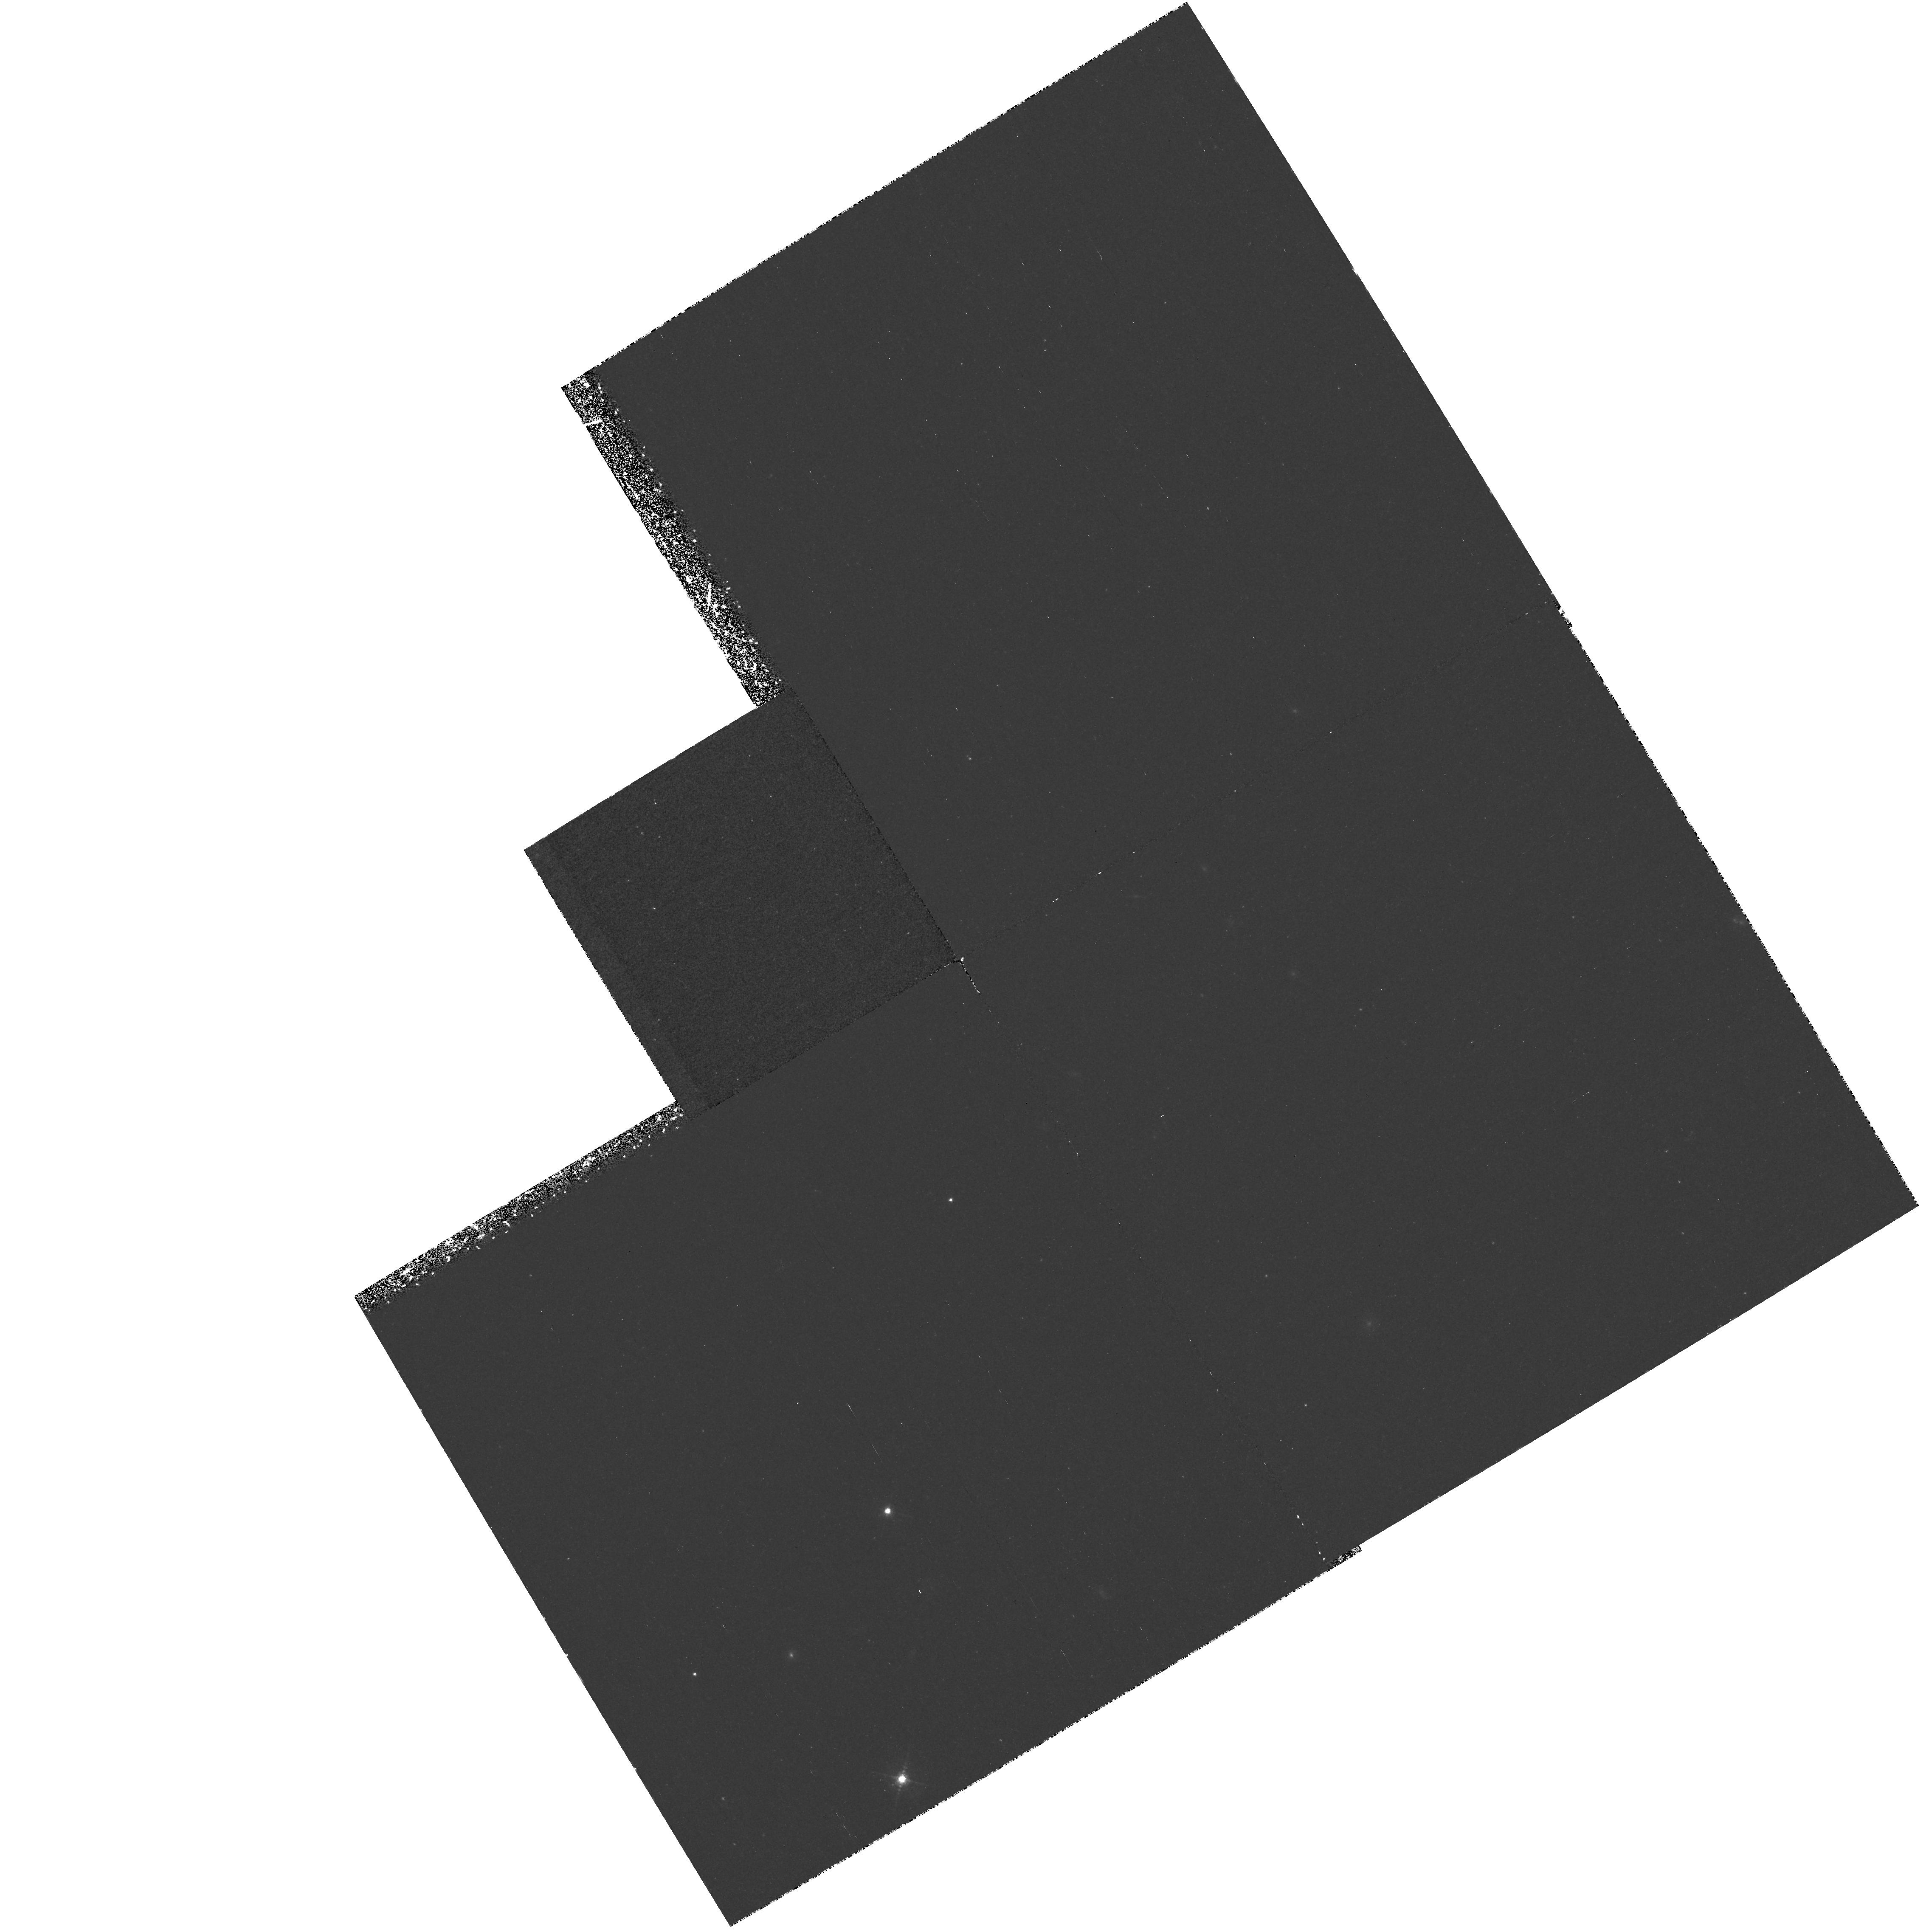
Target: CL0317+1521. Instrument: WFPC2/PC. Filter: F588N. Exposure: 2.2 h. Observation ID: hst_7293_01_wfpc2_pc_f588n_u58j01

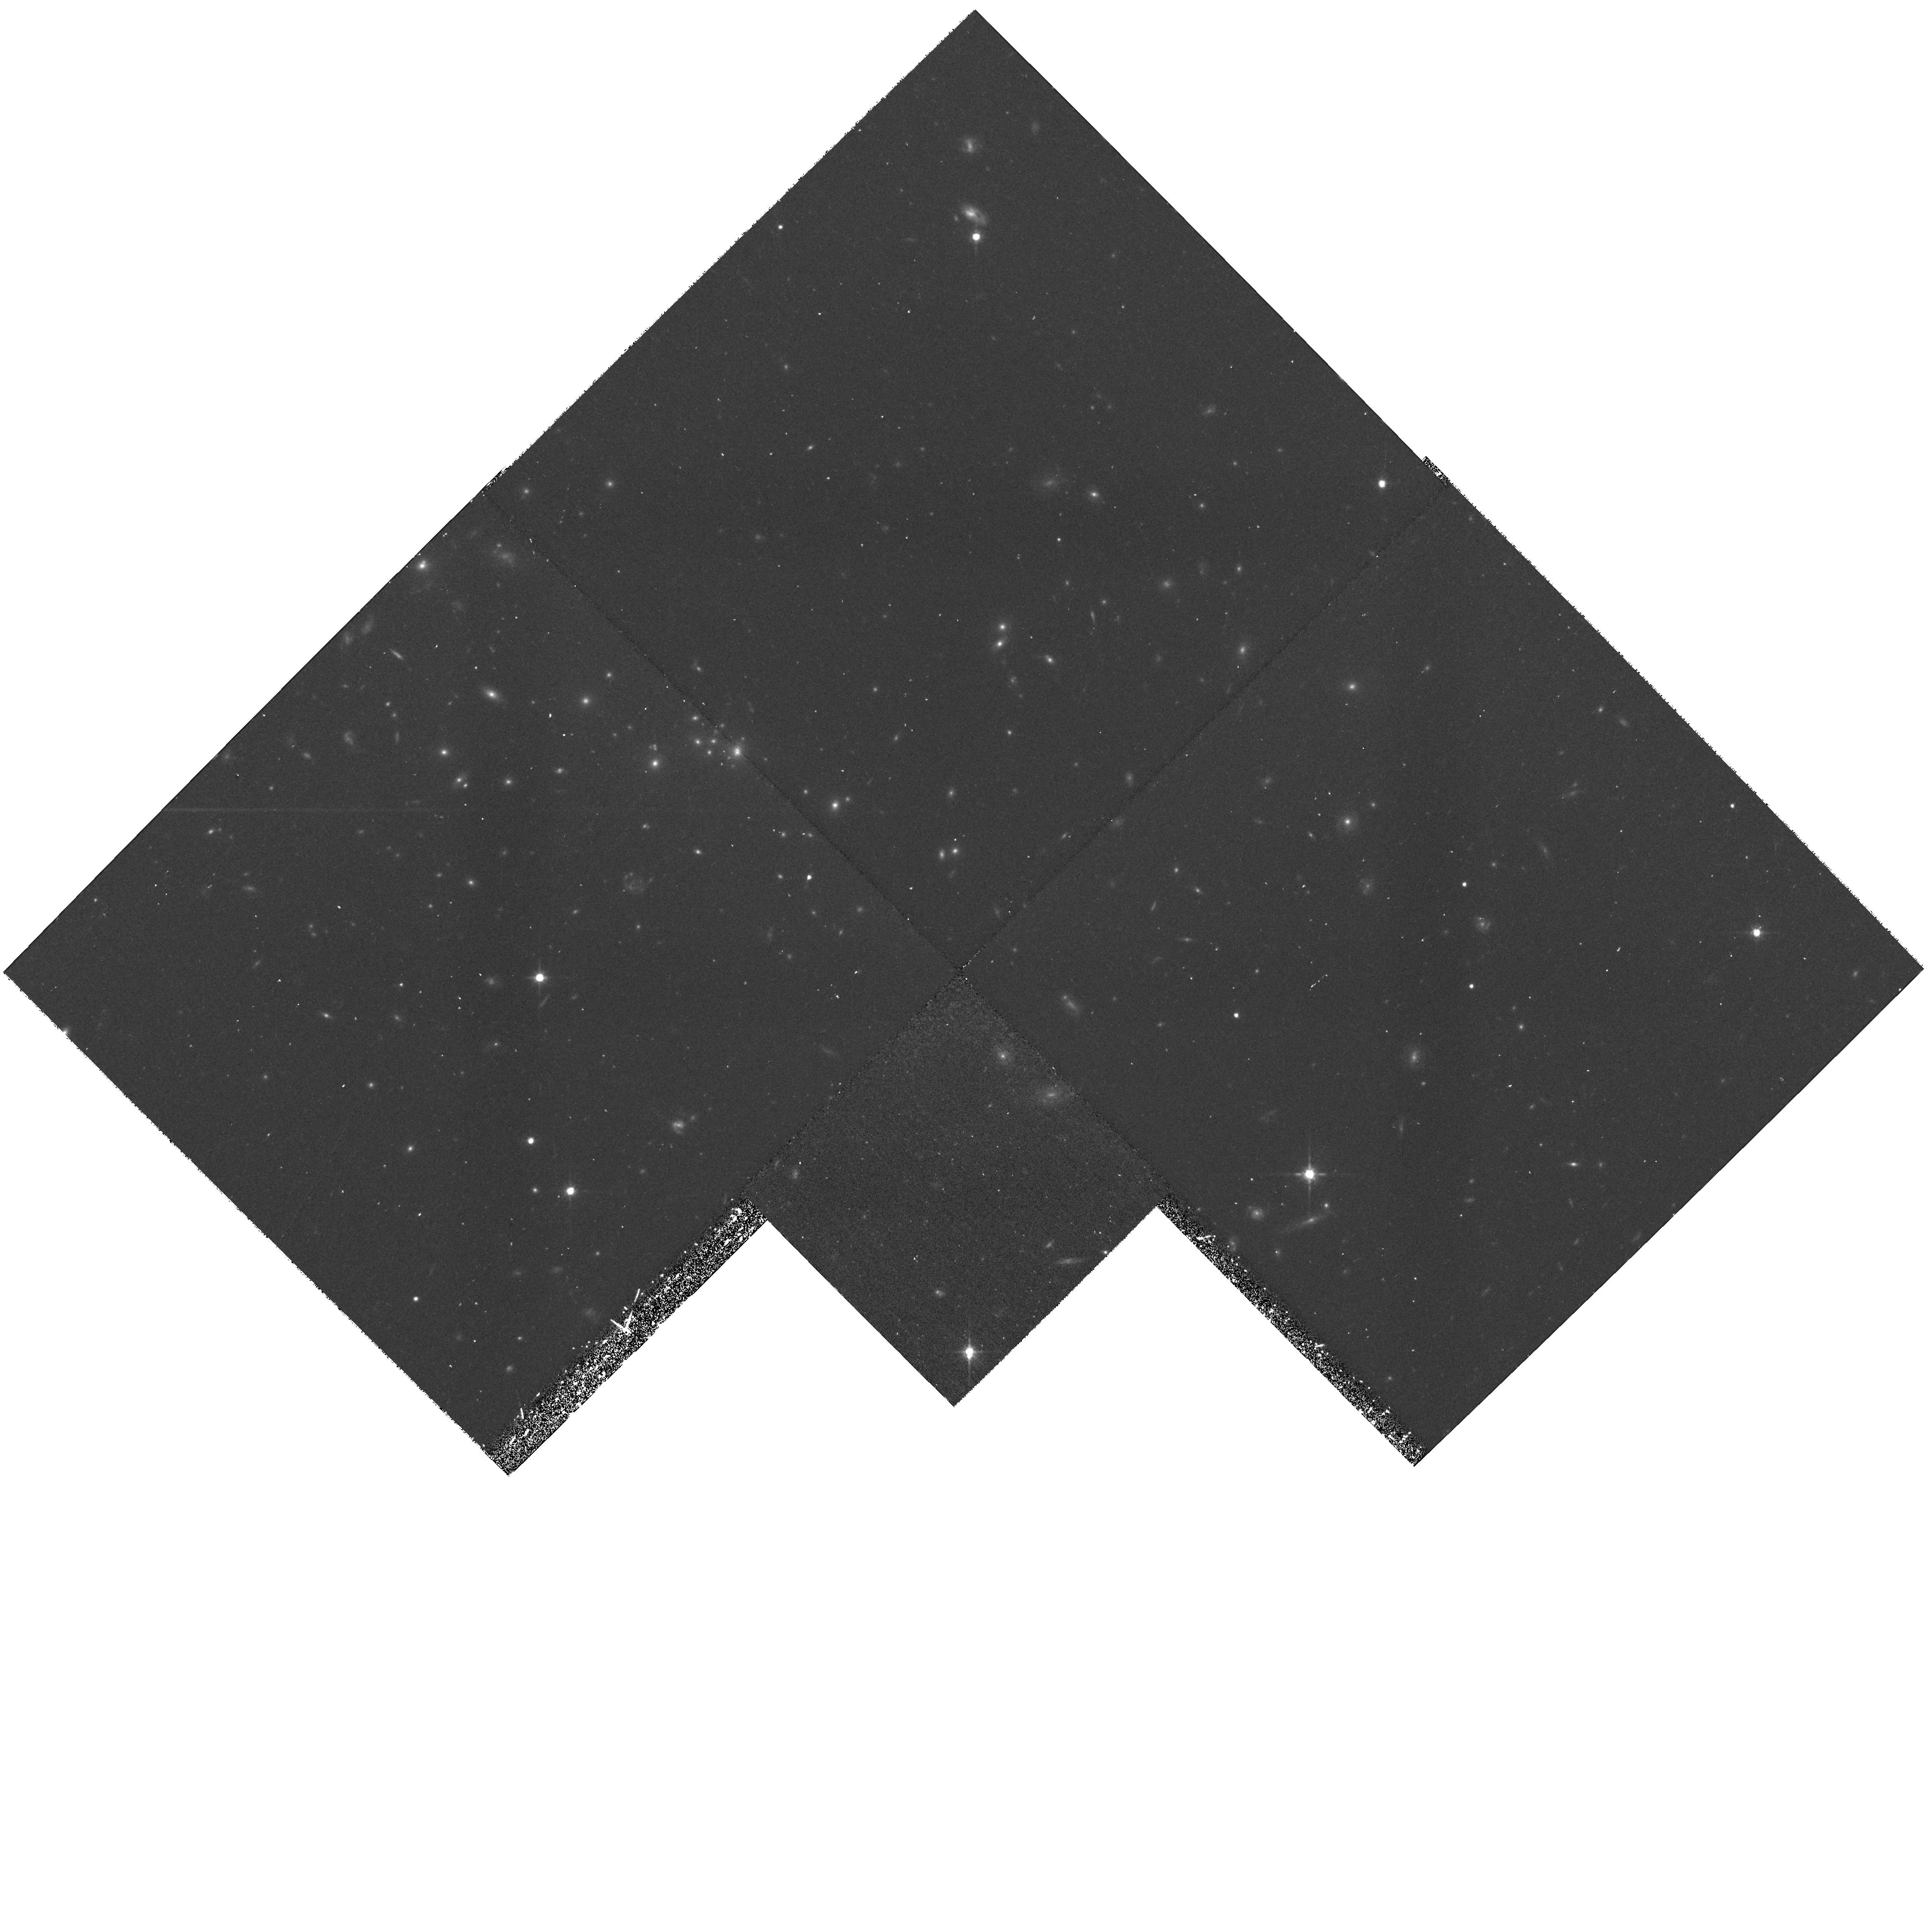
Target: RXJ1716.6+6708. Instrument: WFPC2/PC. Filter: F814W. Exposure: 45 min. Observation ID: hst_7293_02_wfpc2_pc_f814w_u58j02

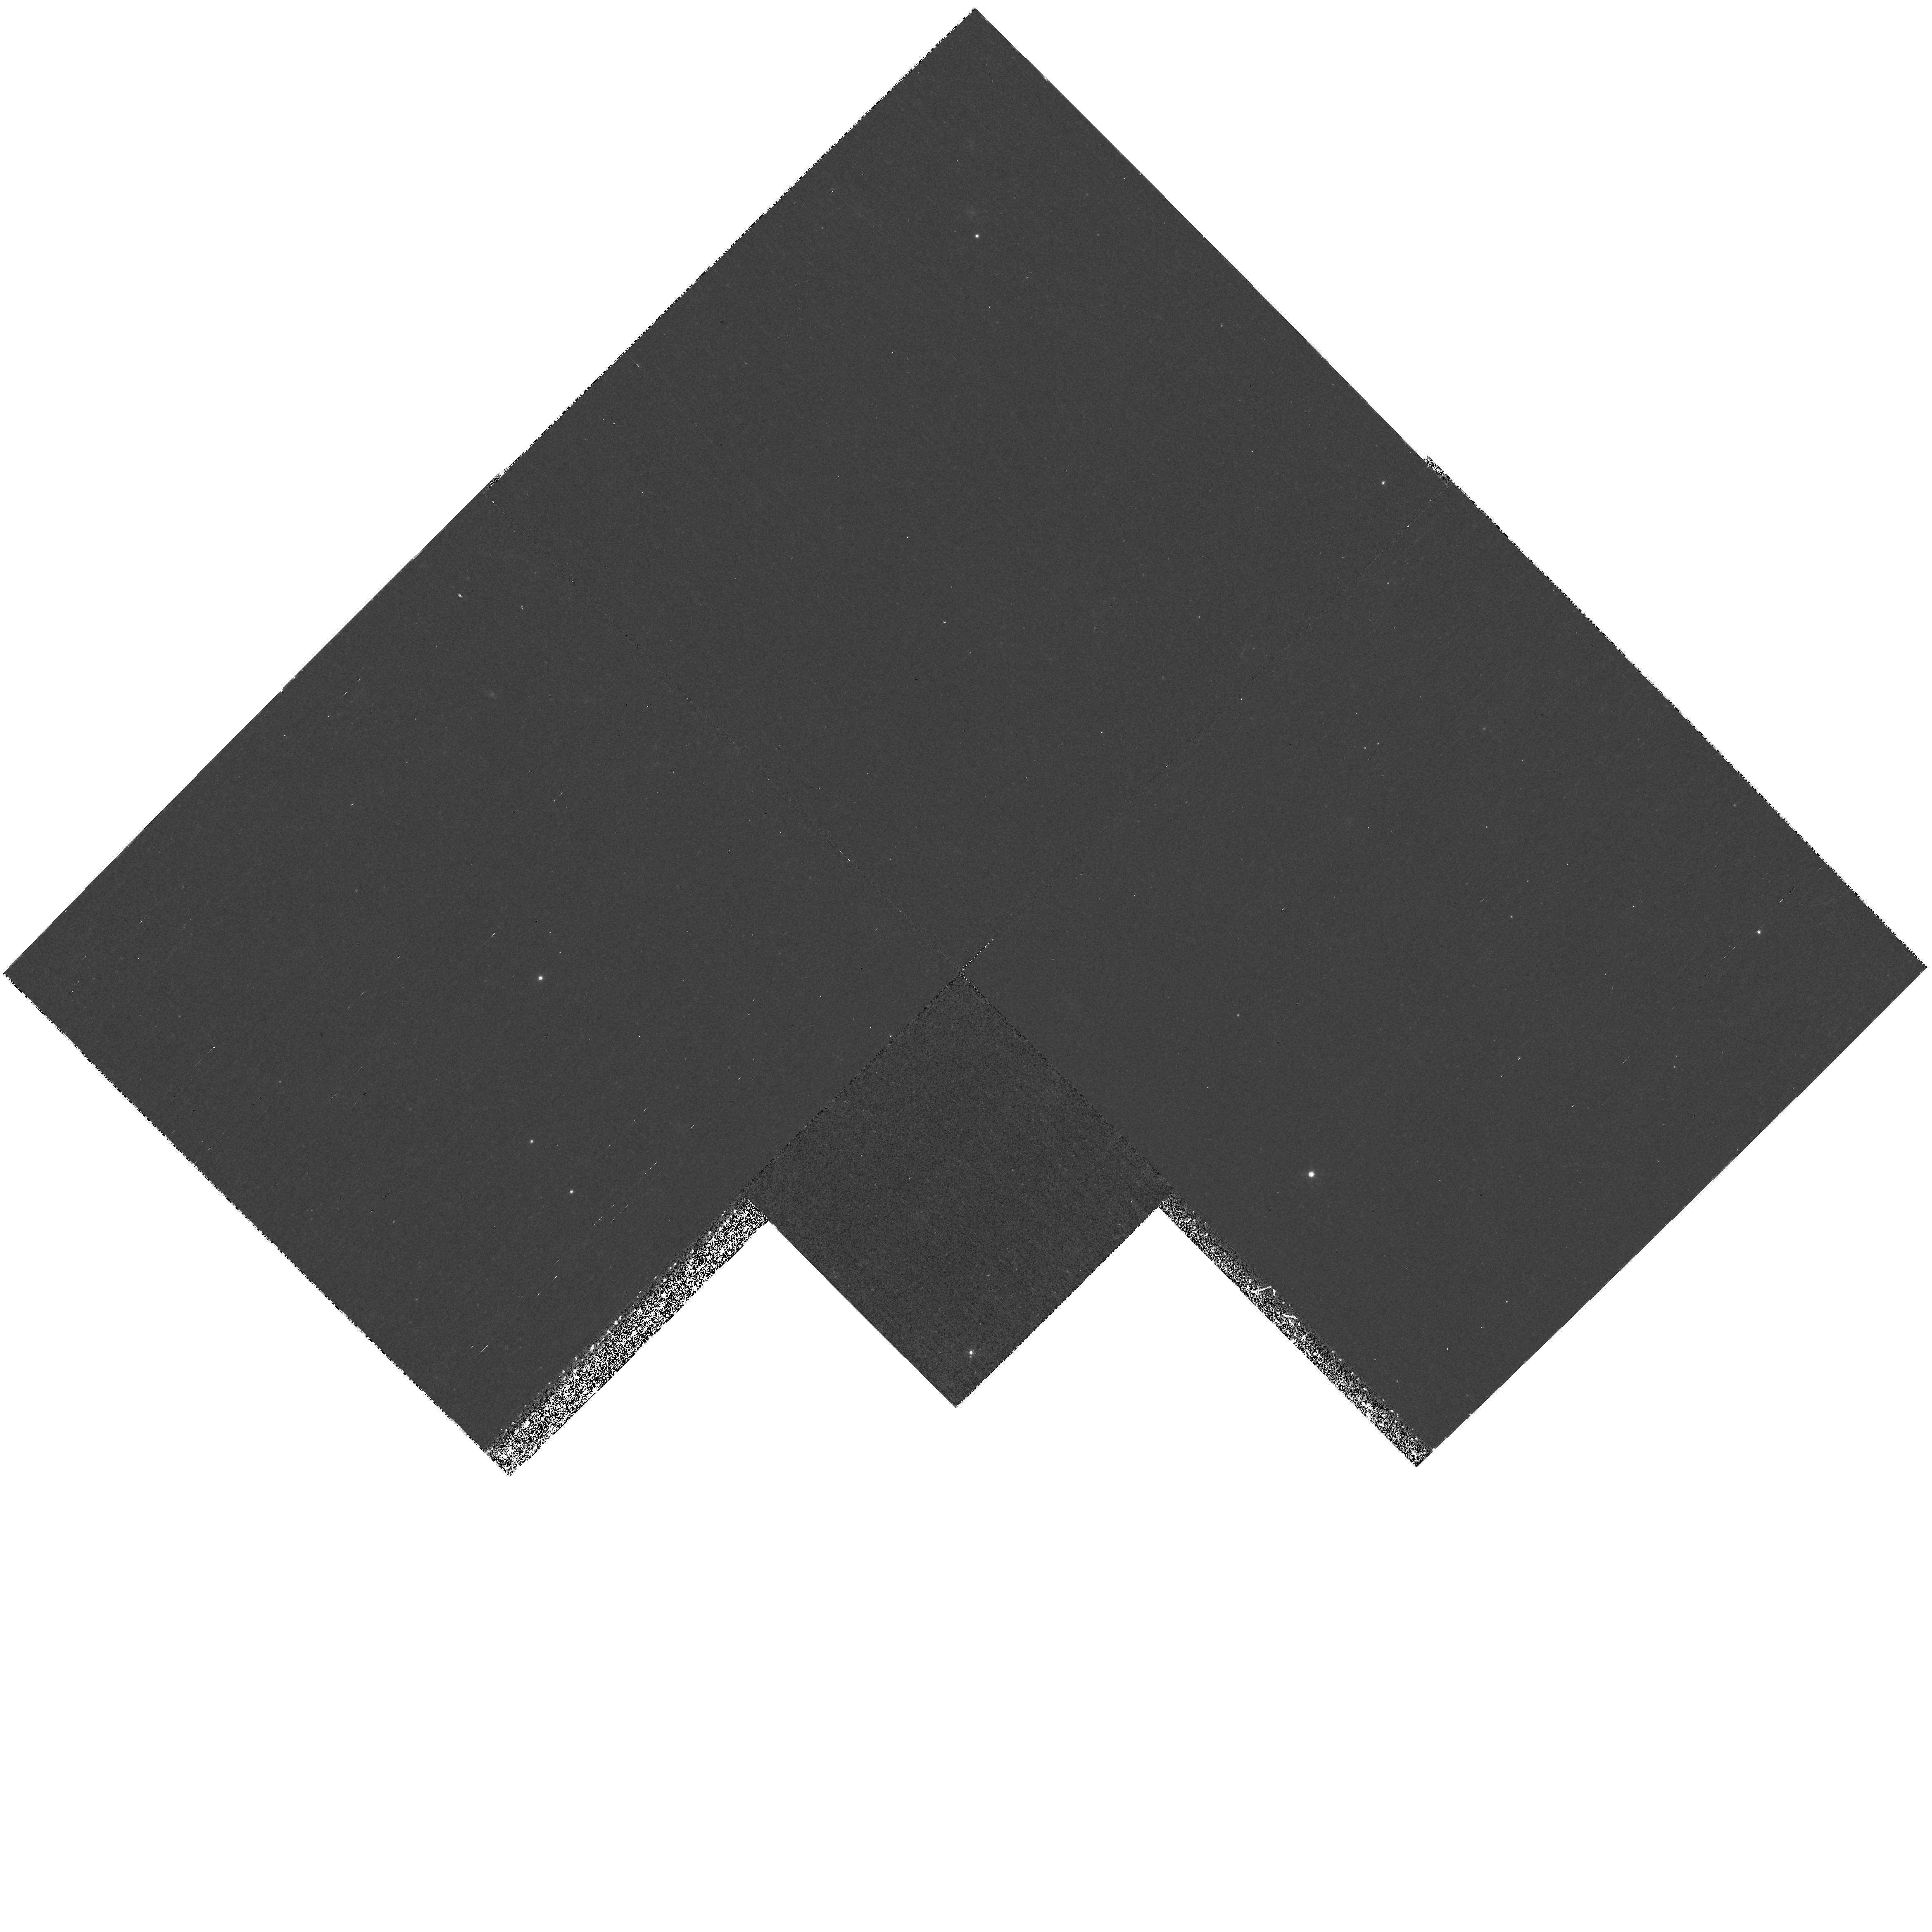
Target: RXJ1716.6+6708. Instrument: WFPC2/PC. Filter: F673N. Exposure: 1.6 h. Observation ID: hst_7293_03_wfpc2_pc_f673n_u58j03

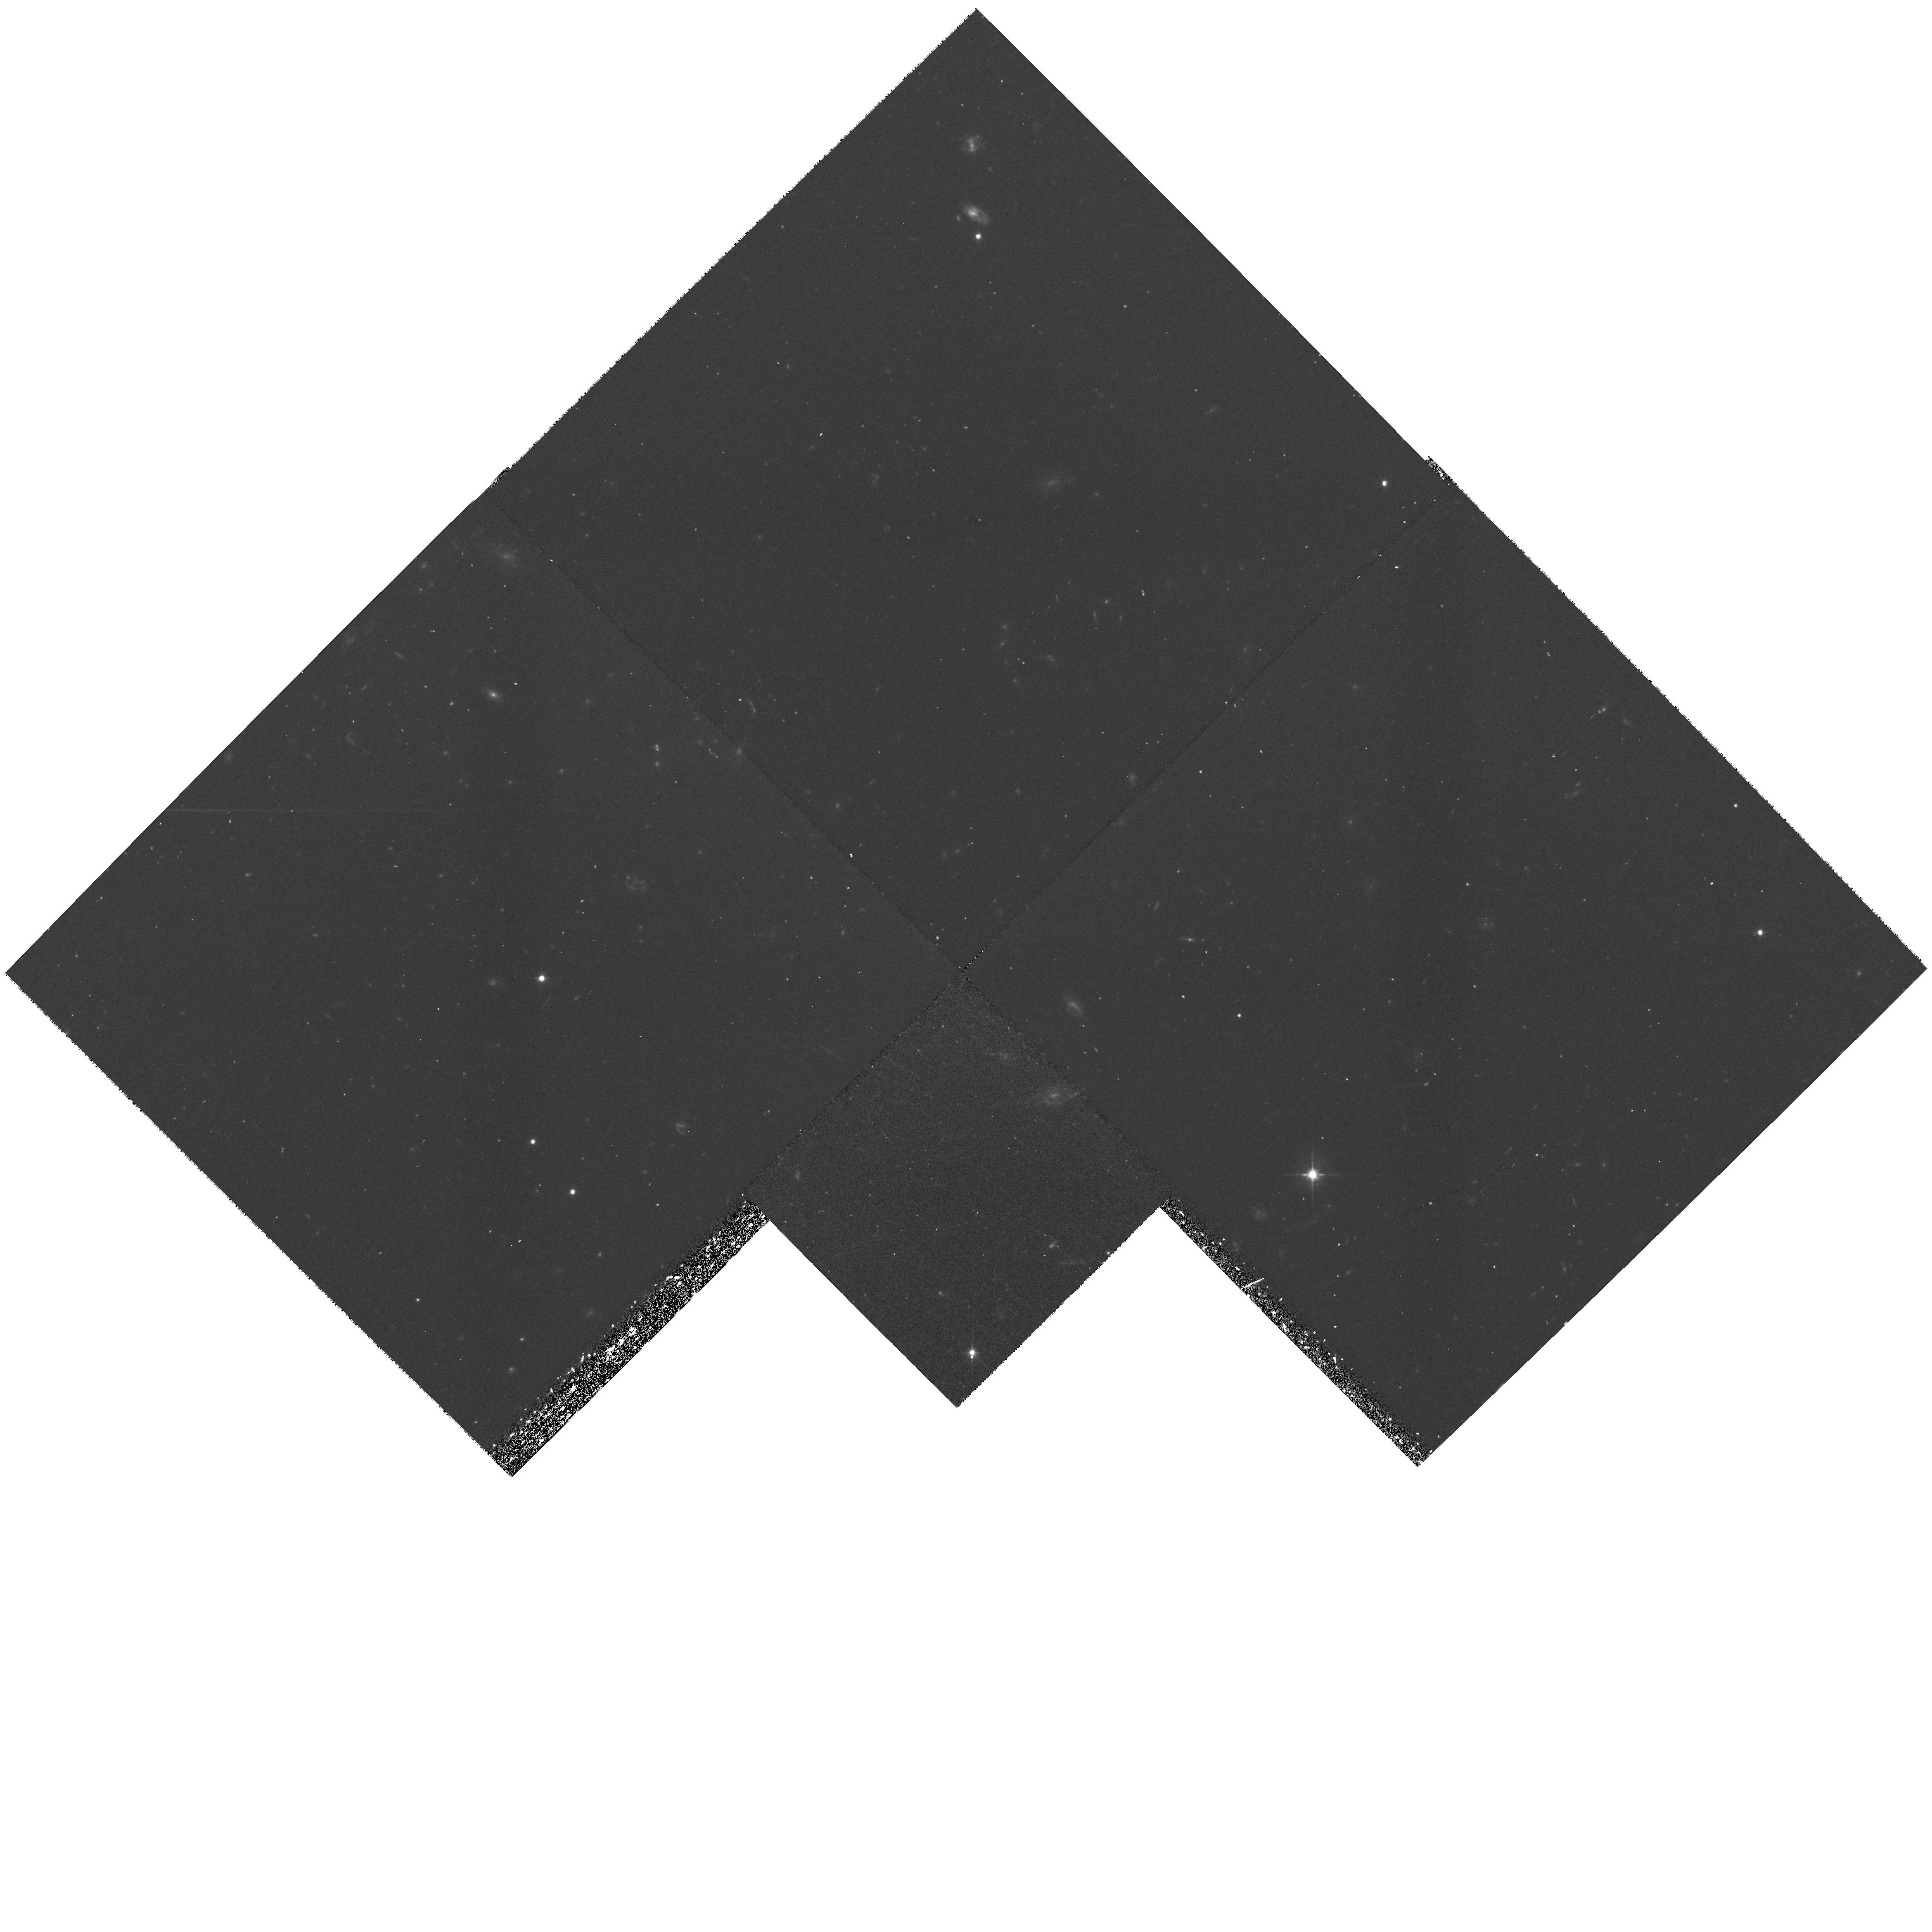
Target: RXJ1716.6+6708. Instrument: WFPC2/PC. Filter: F555W. Exposure: 48 min. Observation ID: hst_7293_02_wfpc2_pc_f555w_u58j02

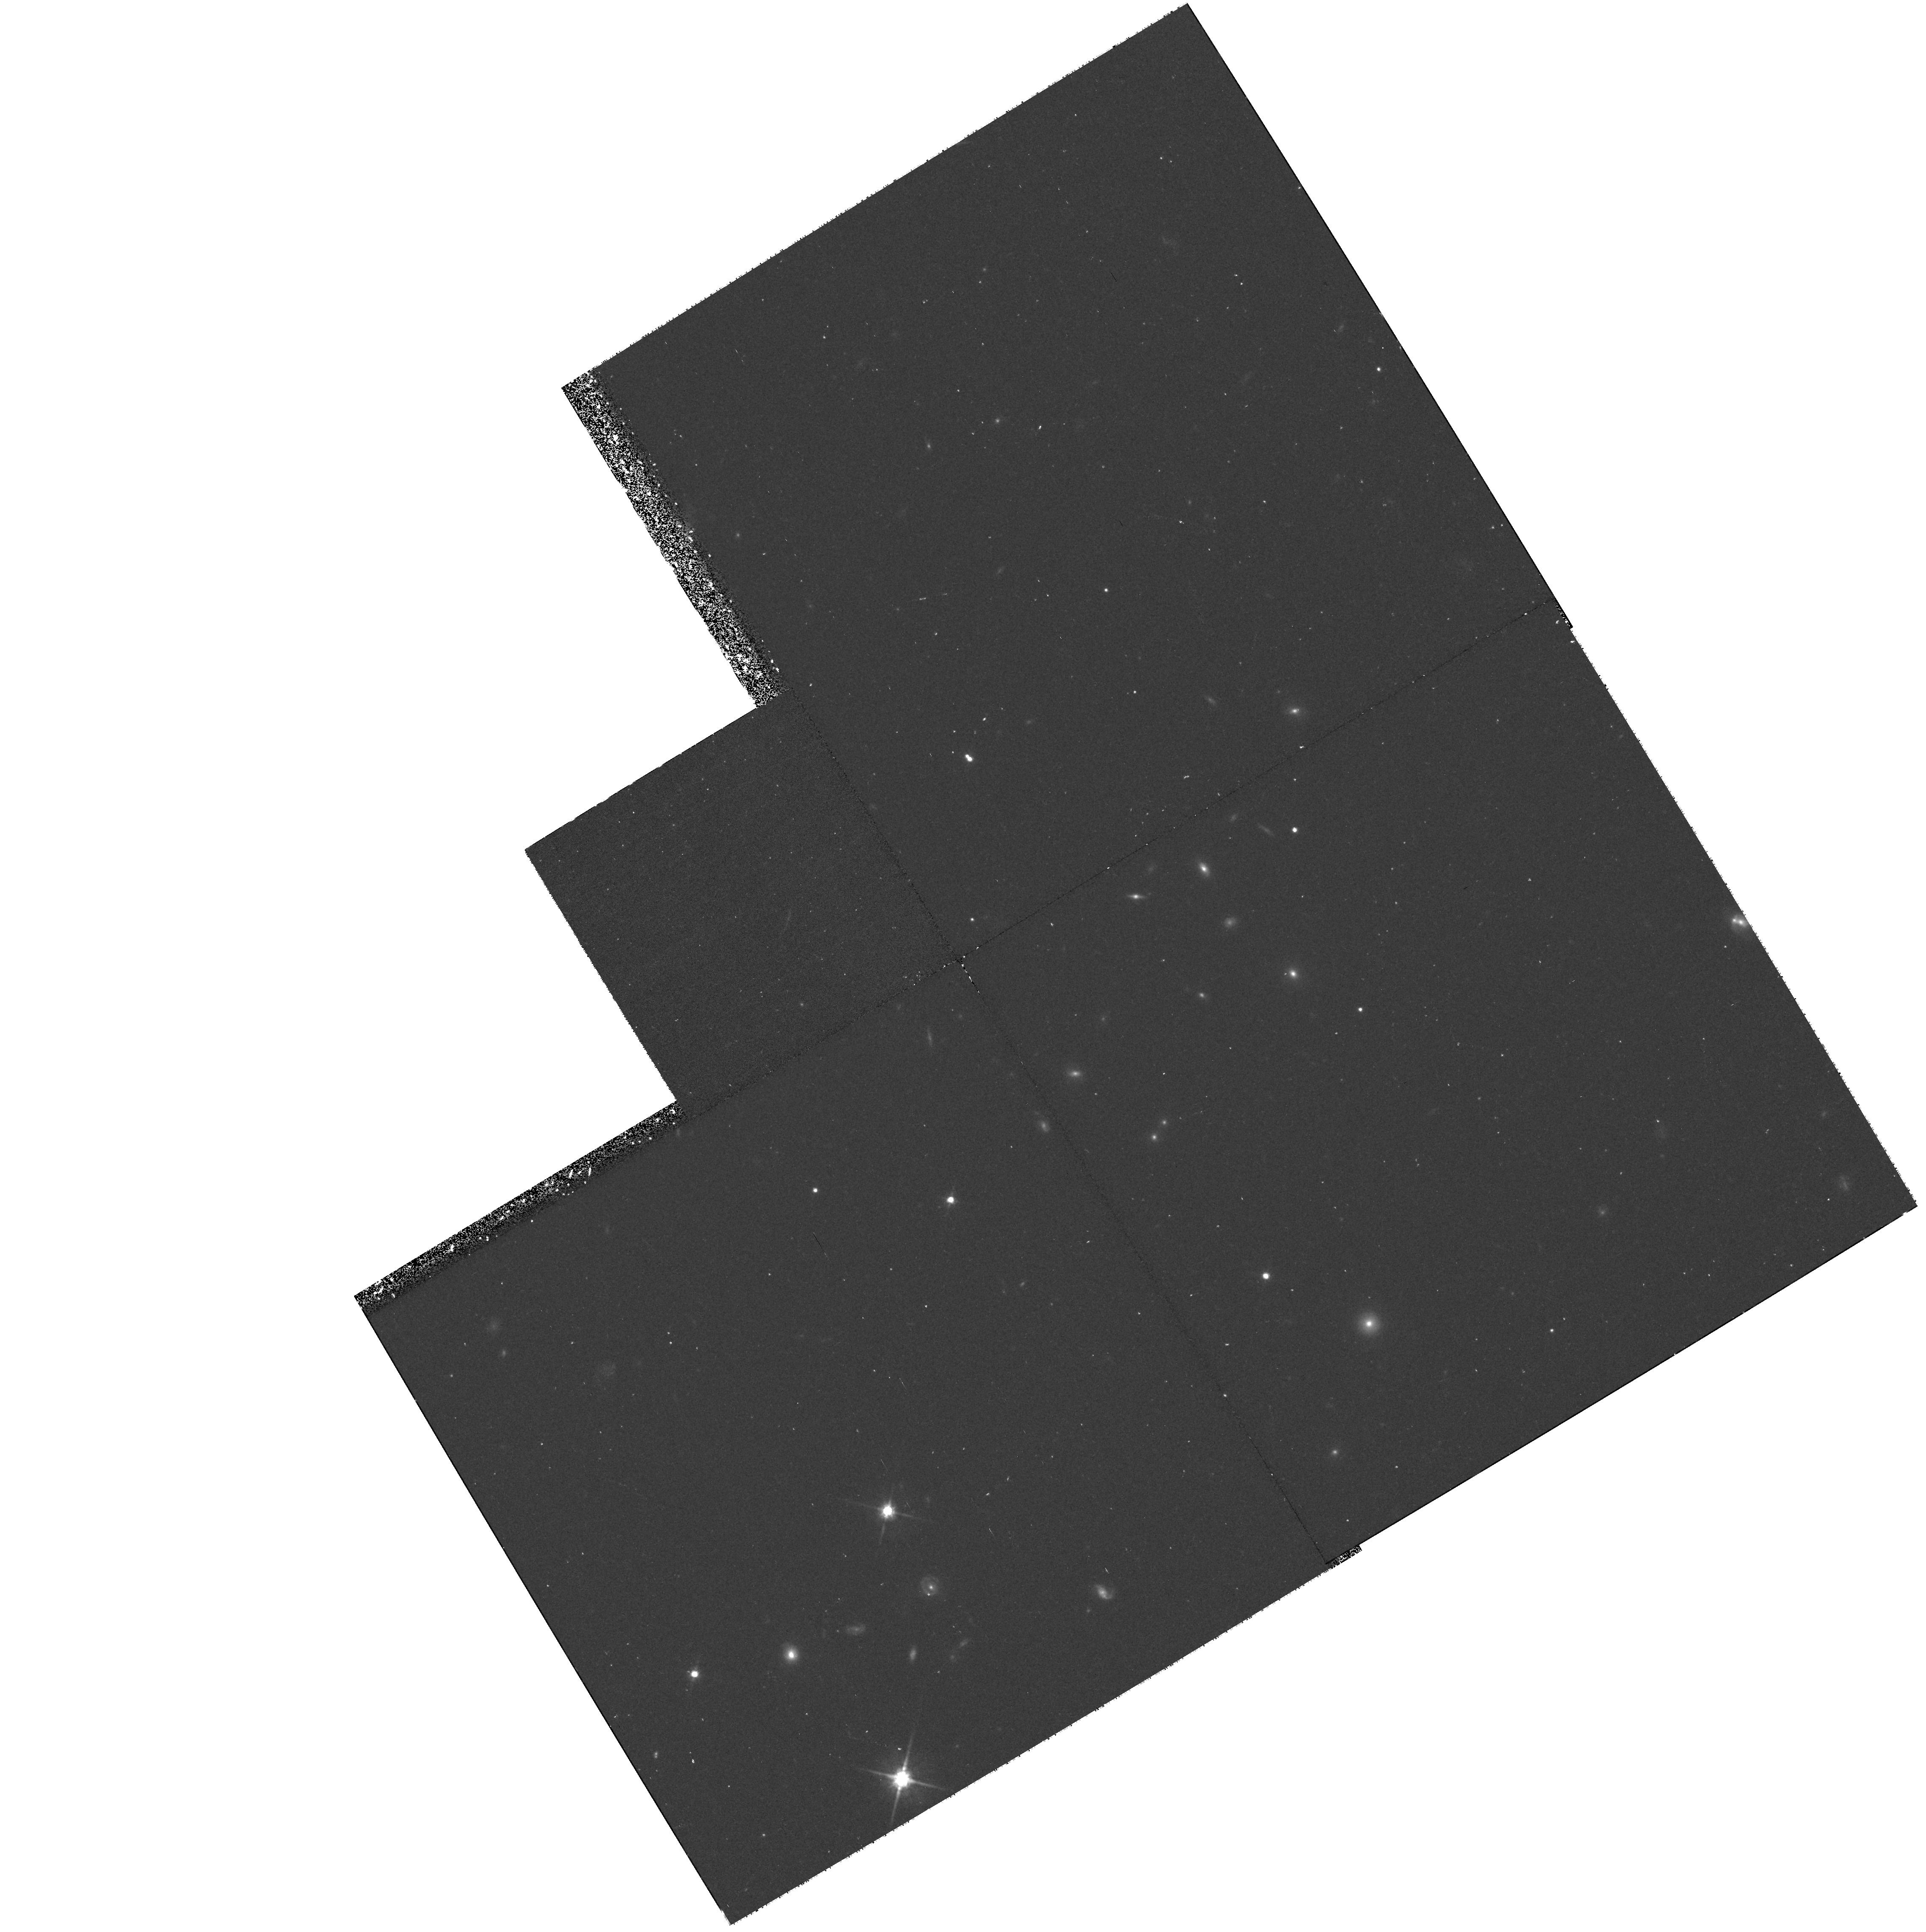
Target: CL0317+1521. Instrument: WFPC2/PC. Filter: F814W. Exposure: 42 min. Observation ID: hst_7293_01_wfpc2_pc_f814w_u58j01

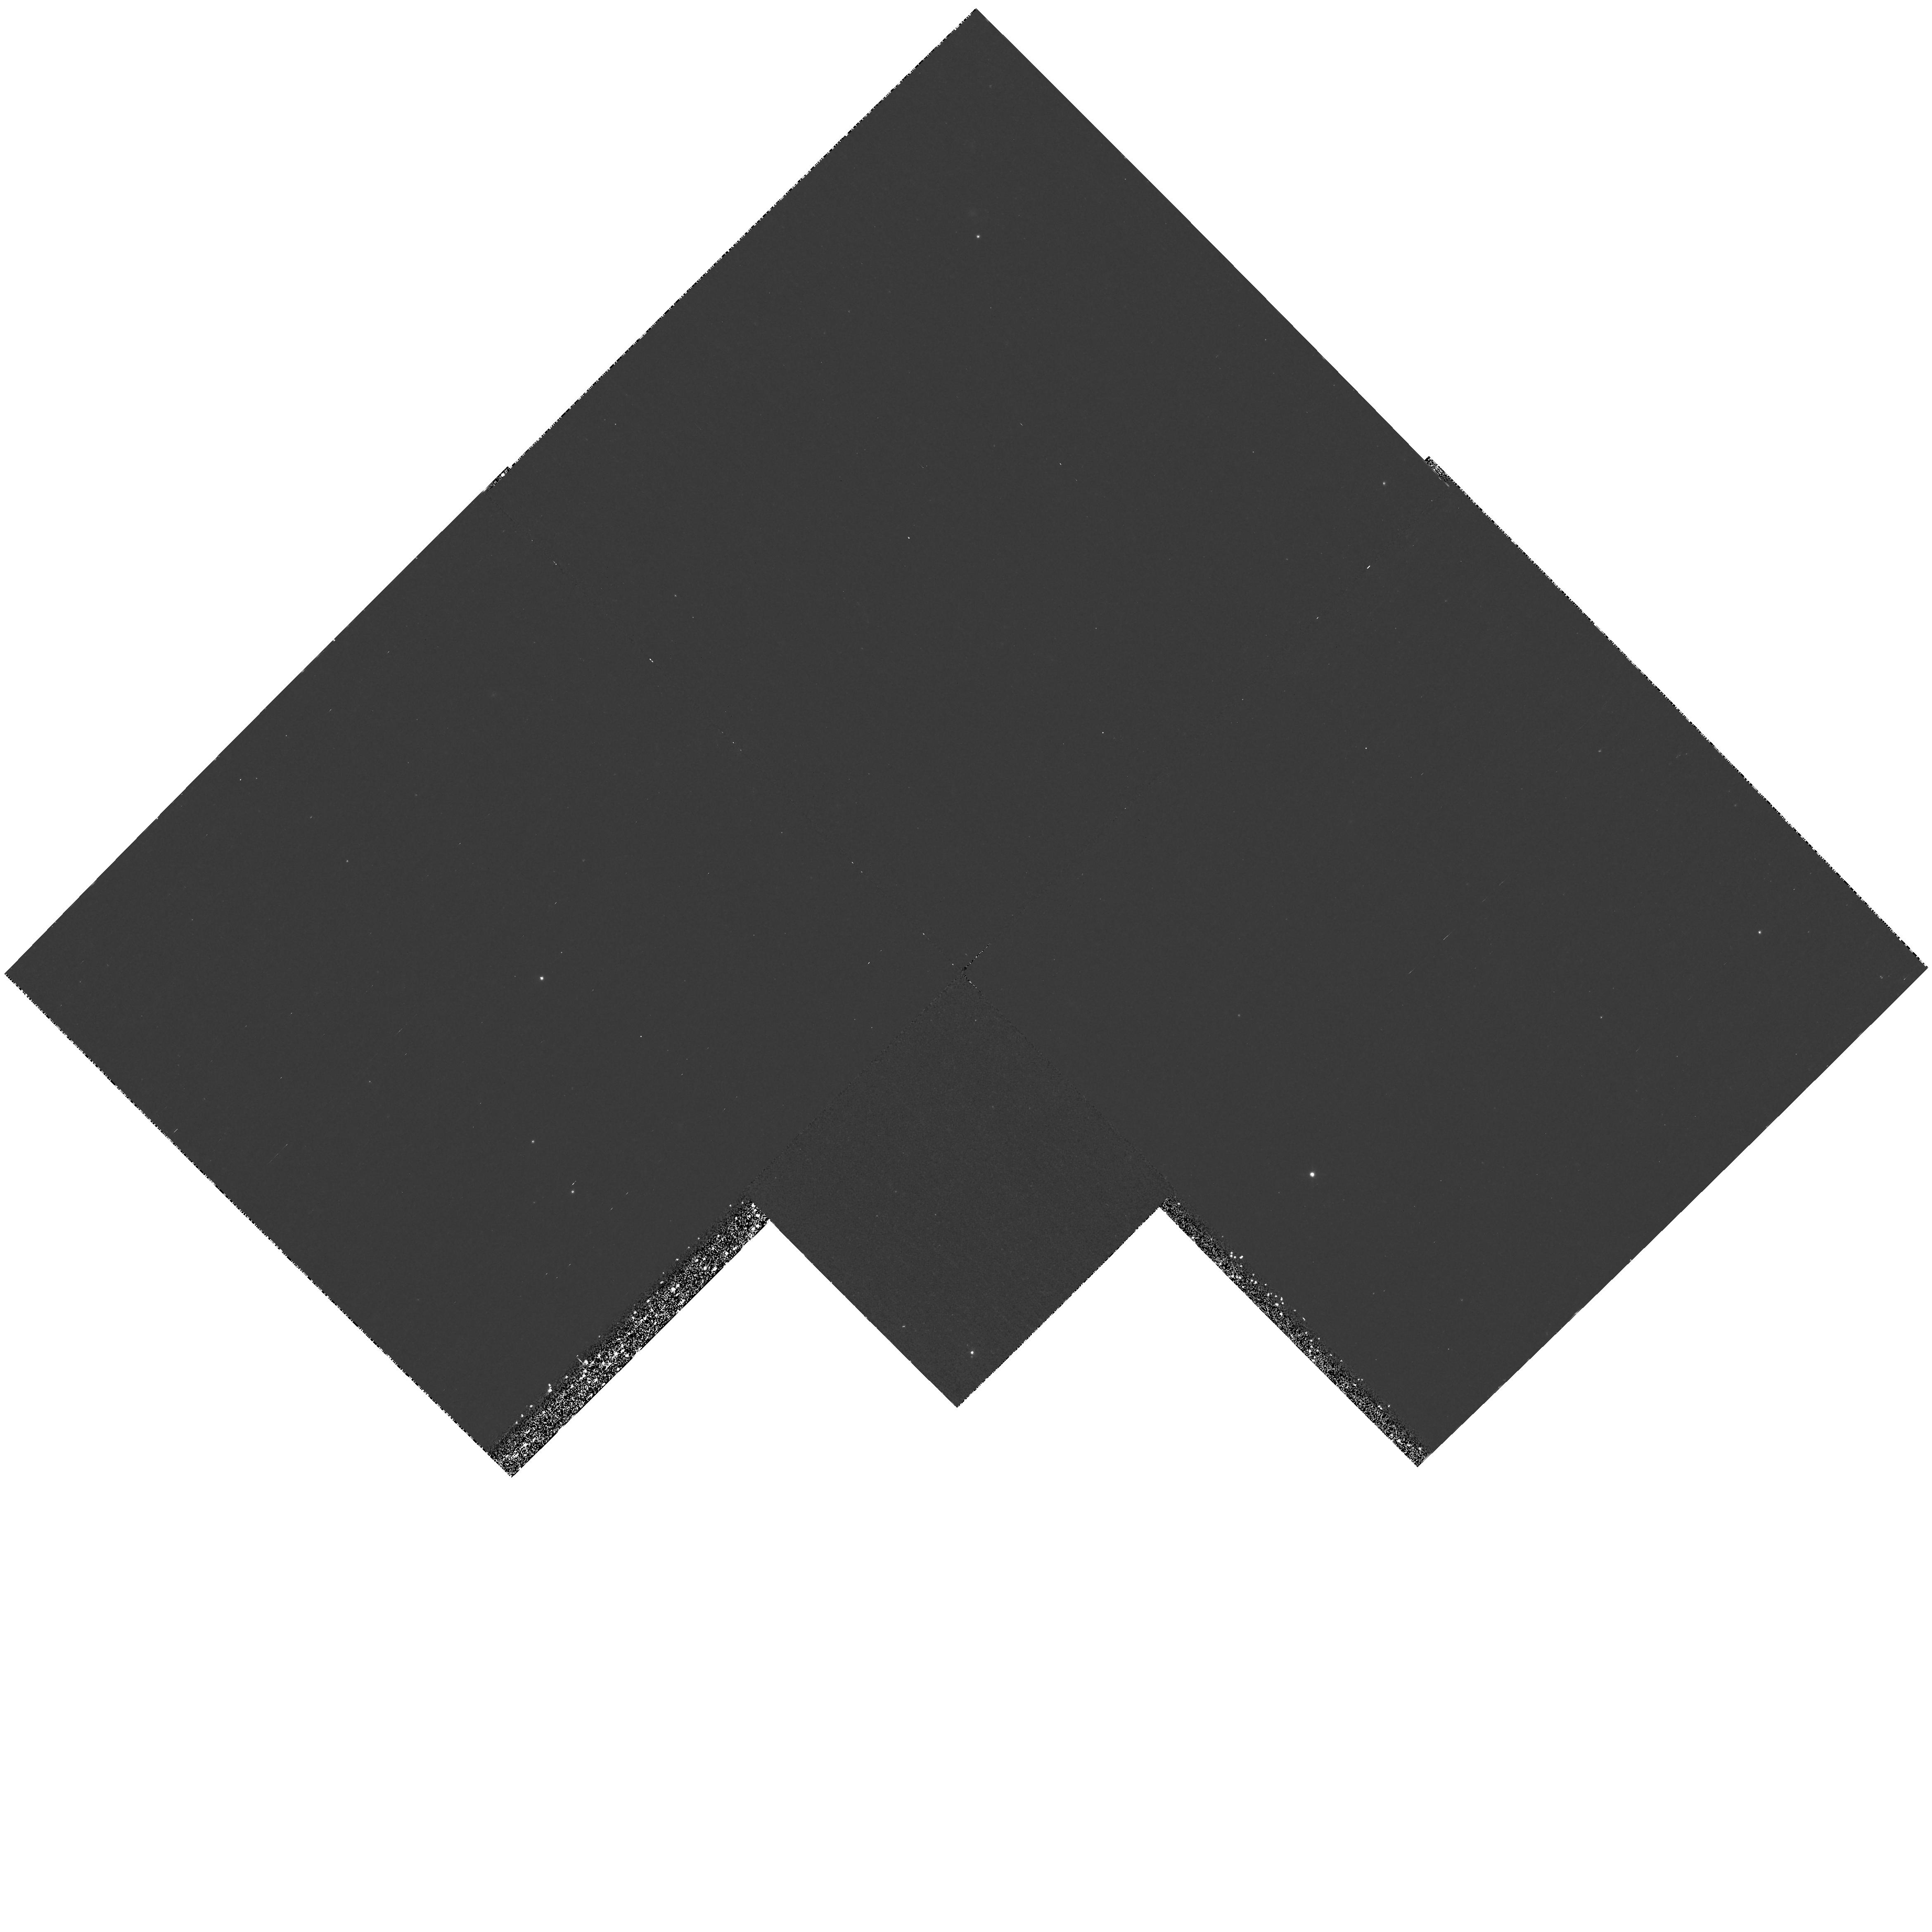
Target: RXJ1716.6+6708. Instrument: WFPC2/PC. Filter: F673N. Exposure: 1.6 h. Observation ID: hst_7293_02_wfpc2_pc_f673n_u58j02

Star Formation, Mass Distribution and Dark Matter in Galaxies at  z ~ 0.6 (PI: Casertano, Stefano)

The aim of this proposal is twofold: 1) to determine the strength and spatial distribution of star formation for galaxies in a distant clusters, and 2) to measure the rotation curves of a selected subsample of these galaxies, in order to determine their mass distribution and dark matter properties. The first part will be carried out via broad-band and narrow-band (redshifted OII Lambda 3727 ) imaging of the central regions of the cluster with WFPC2. The second part will be done with long-slit, intermediate-resolution STIS spectroscopy of galaxies selected from the WFPC2 images to have sufficiently bright and extended OII emission. The target is the cluster CL 0317+1521, selected because its redshift (z = 0.580) places the OII Lambda 3727 line in the narrow-band filter F588N. This allows line observations at intermediate redshift, and therefore direct information on the extent and strength of line emission.